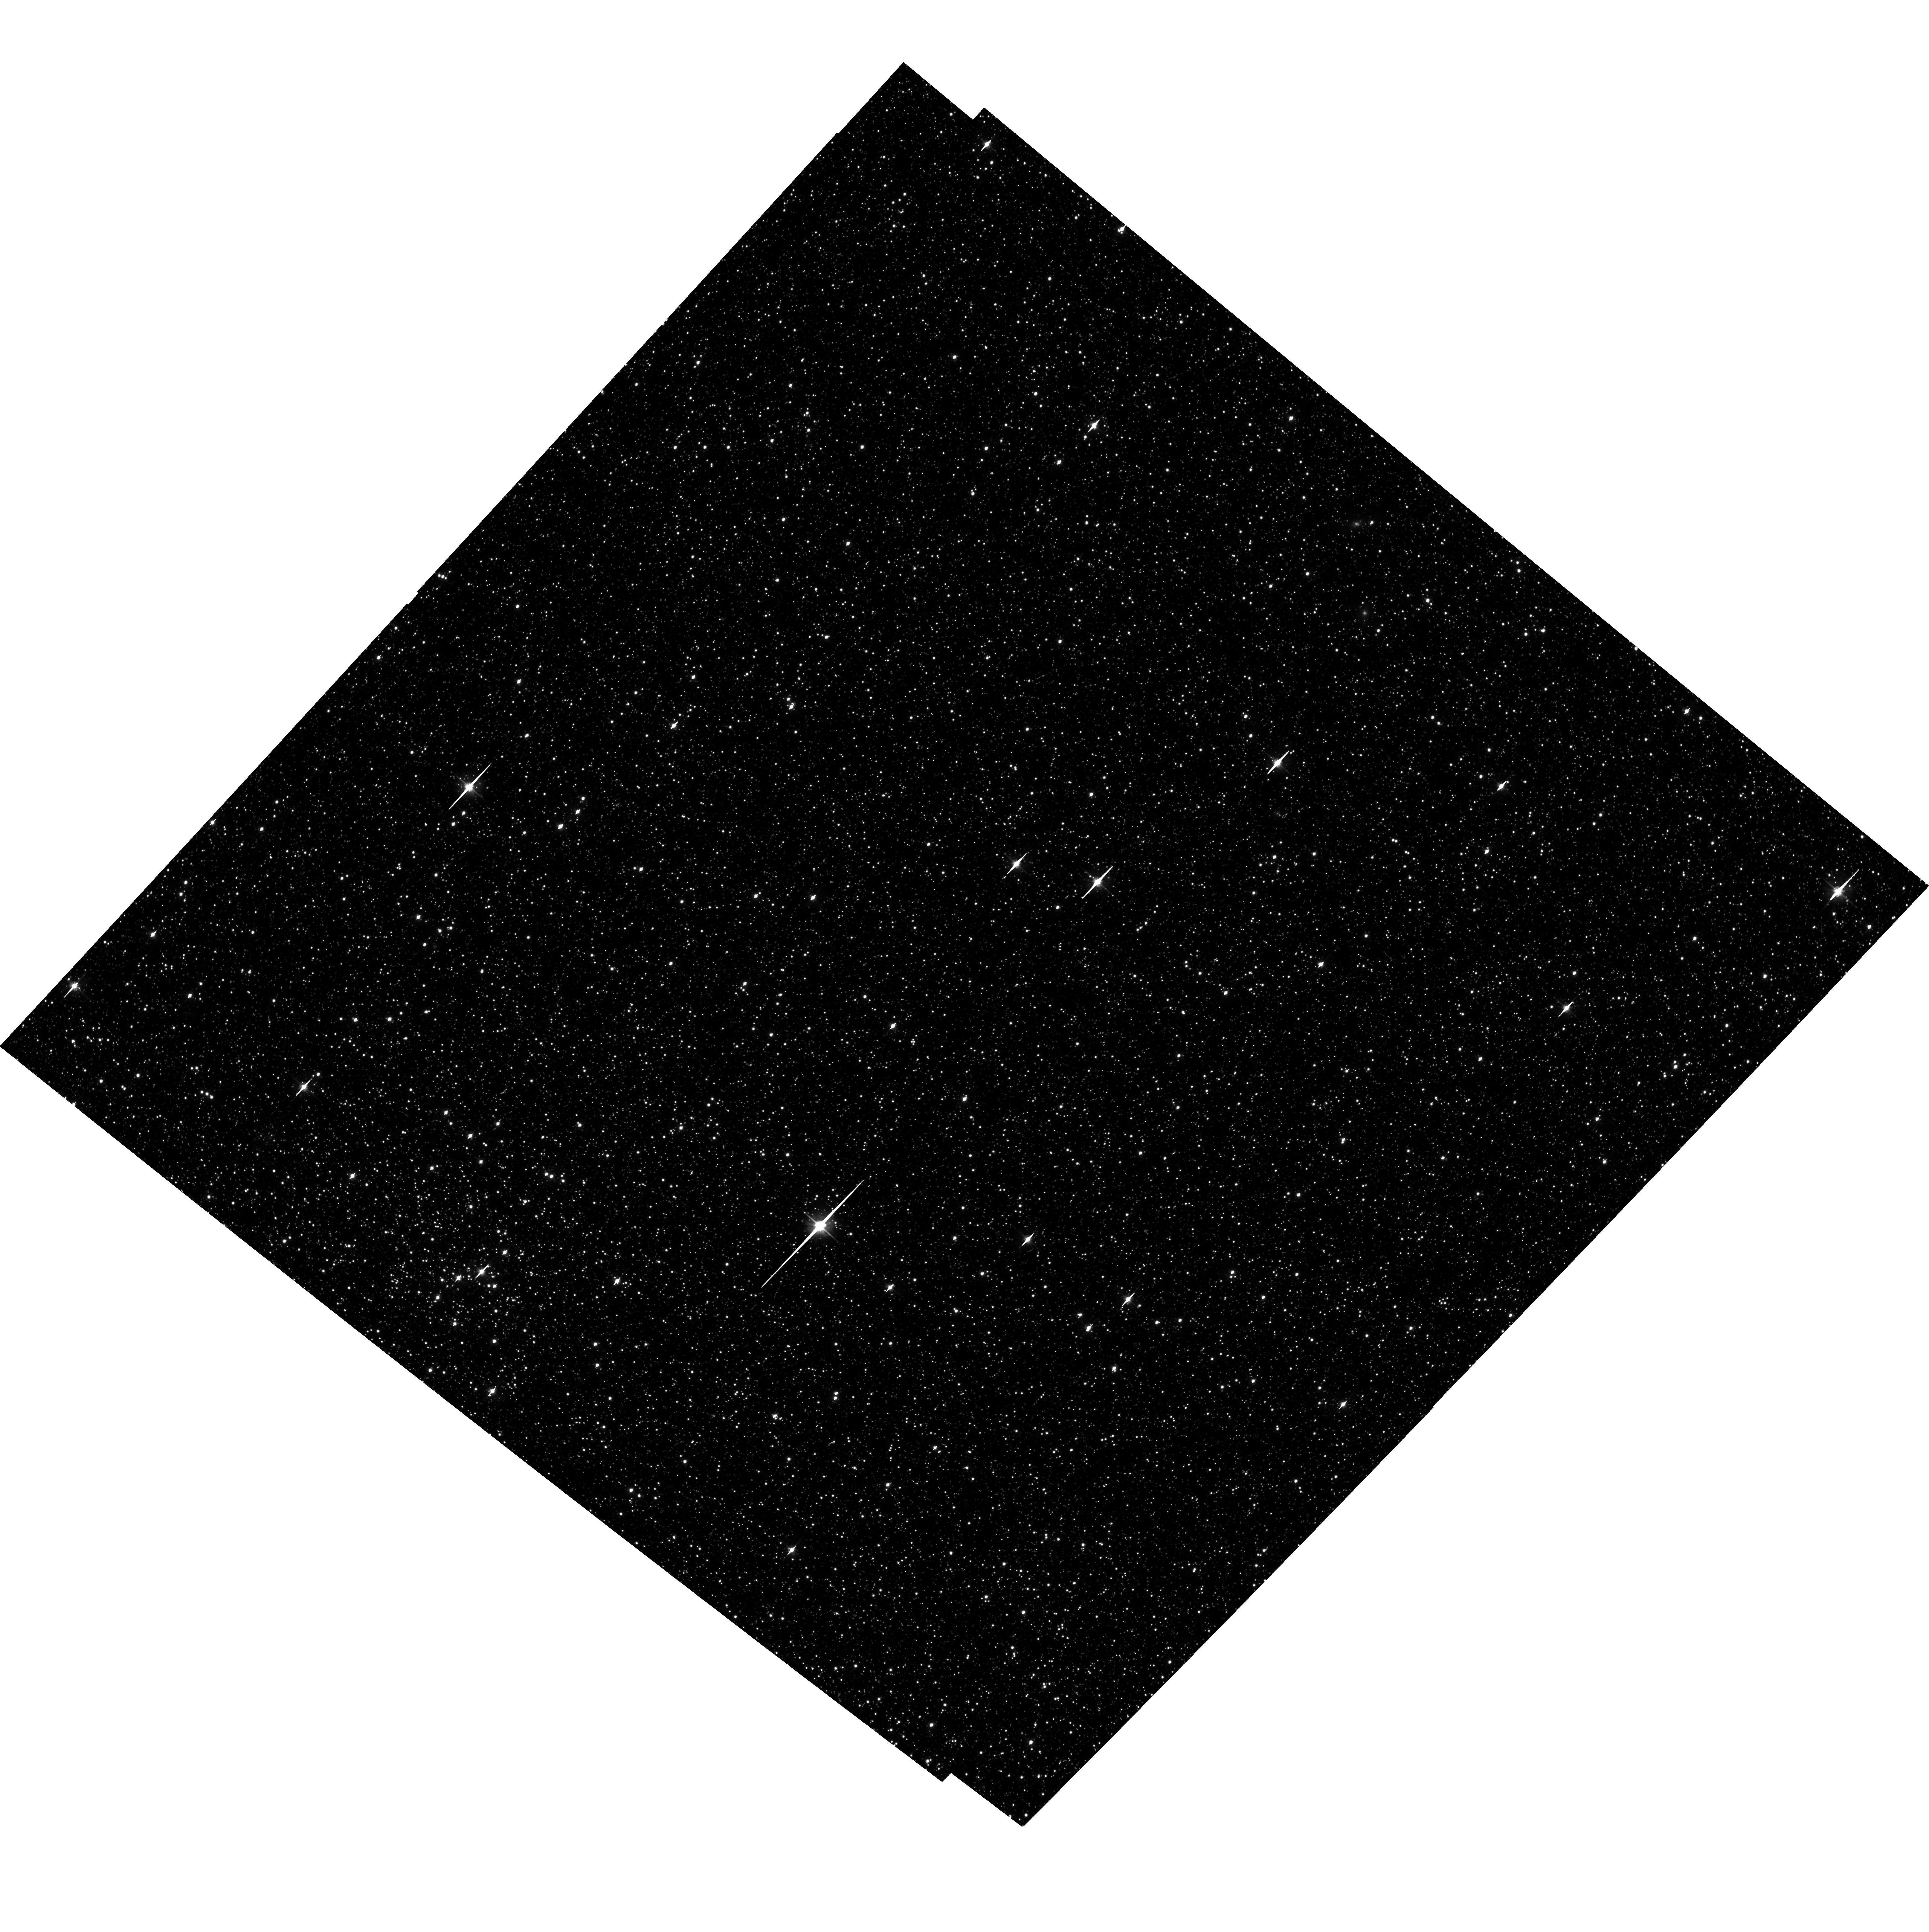
Target: LMC-FIELD-1
Instrument: ACS/WFC
Filter: F606W
Exposure: 35 min
Observation ID: hst_10753_01_acs_wfc_f606w_j9it01

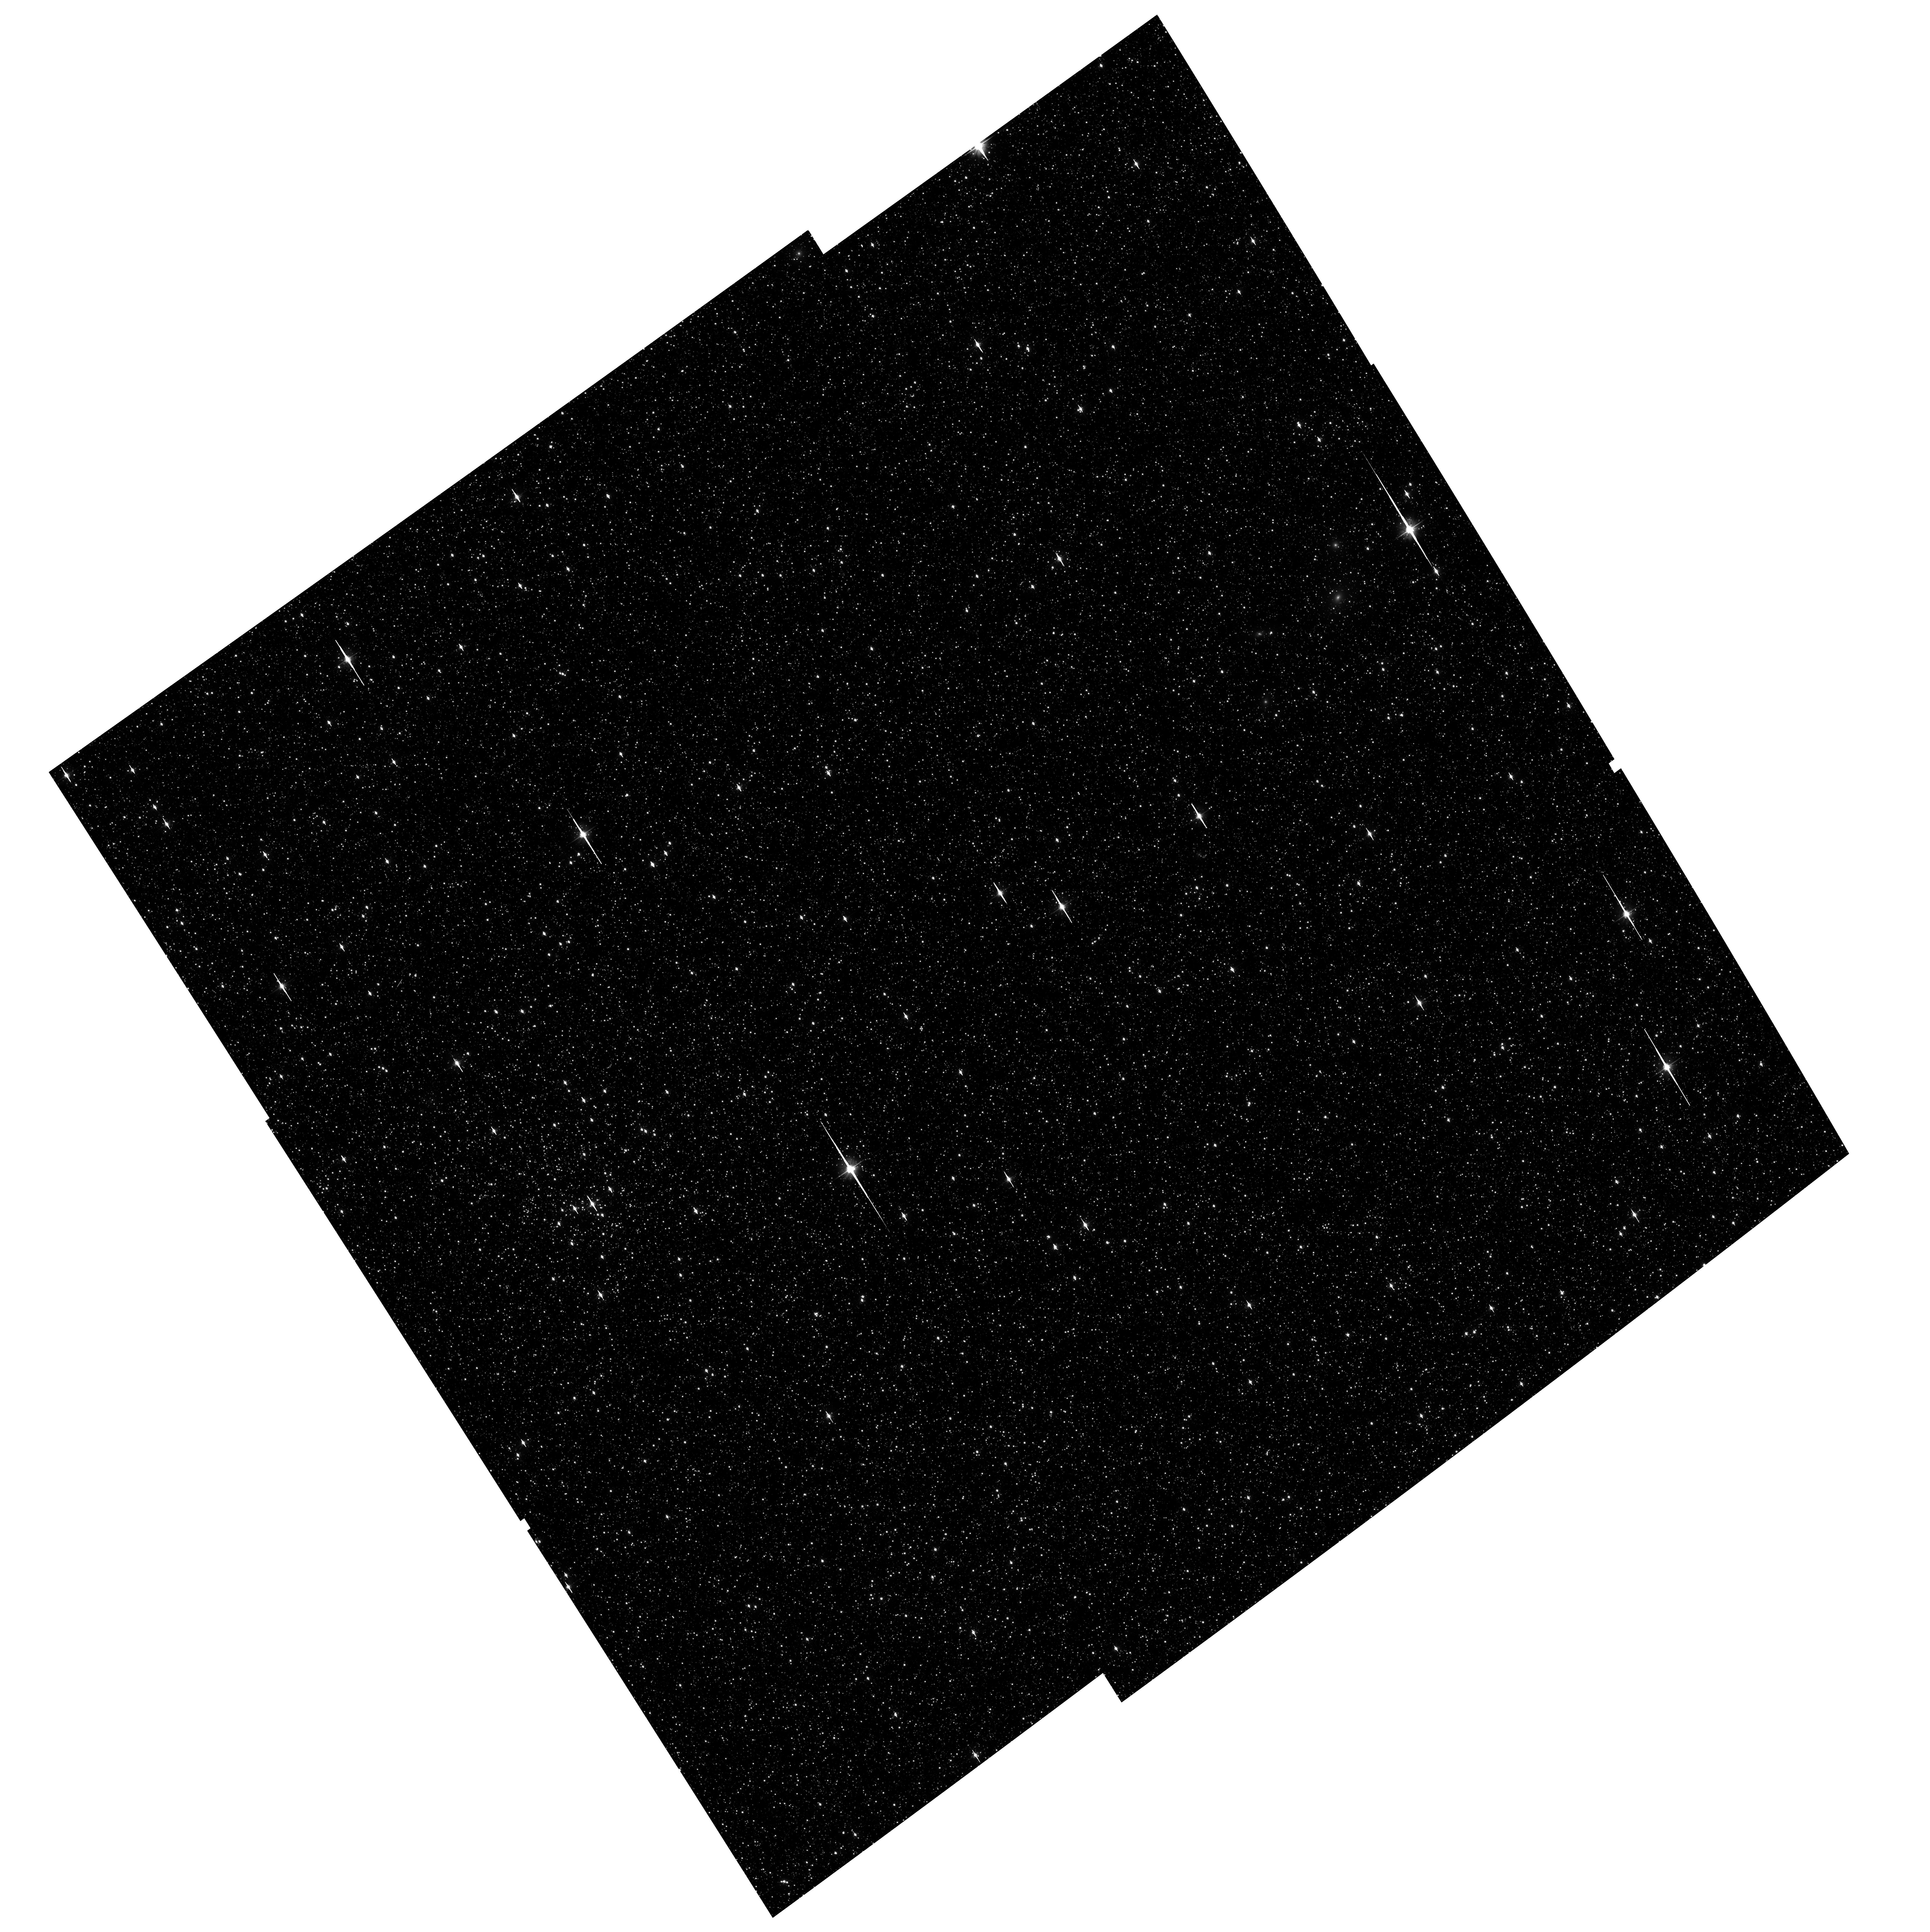
Target: LMC-FIELD-1
Instrument: ACS/WFC
Filter: F606W
Exposure: 36 min
Observation ID: hst_10753_07_acs_wfc_f606w_j9it07

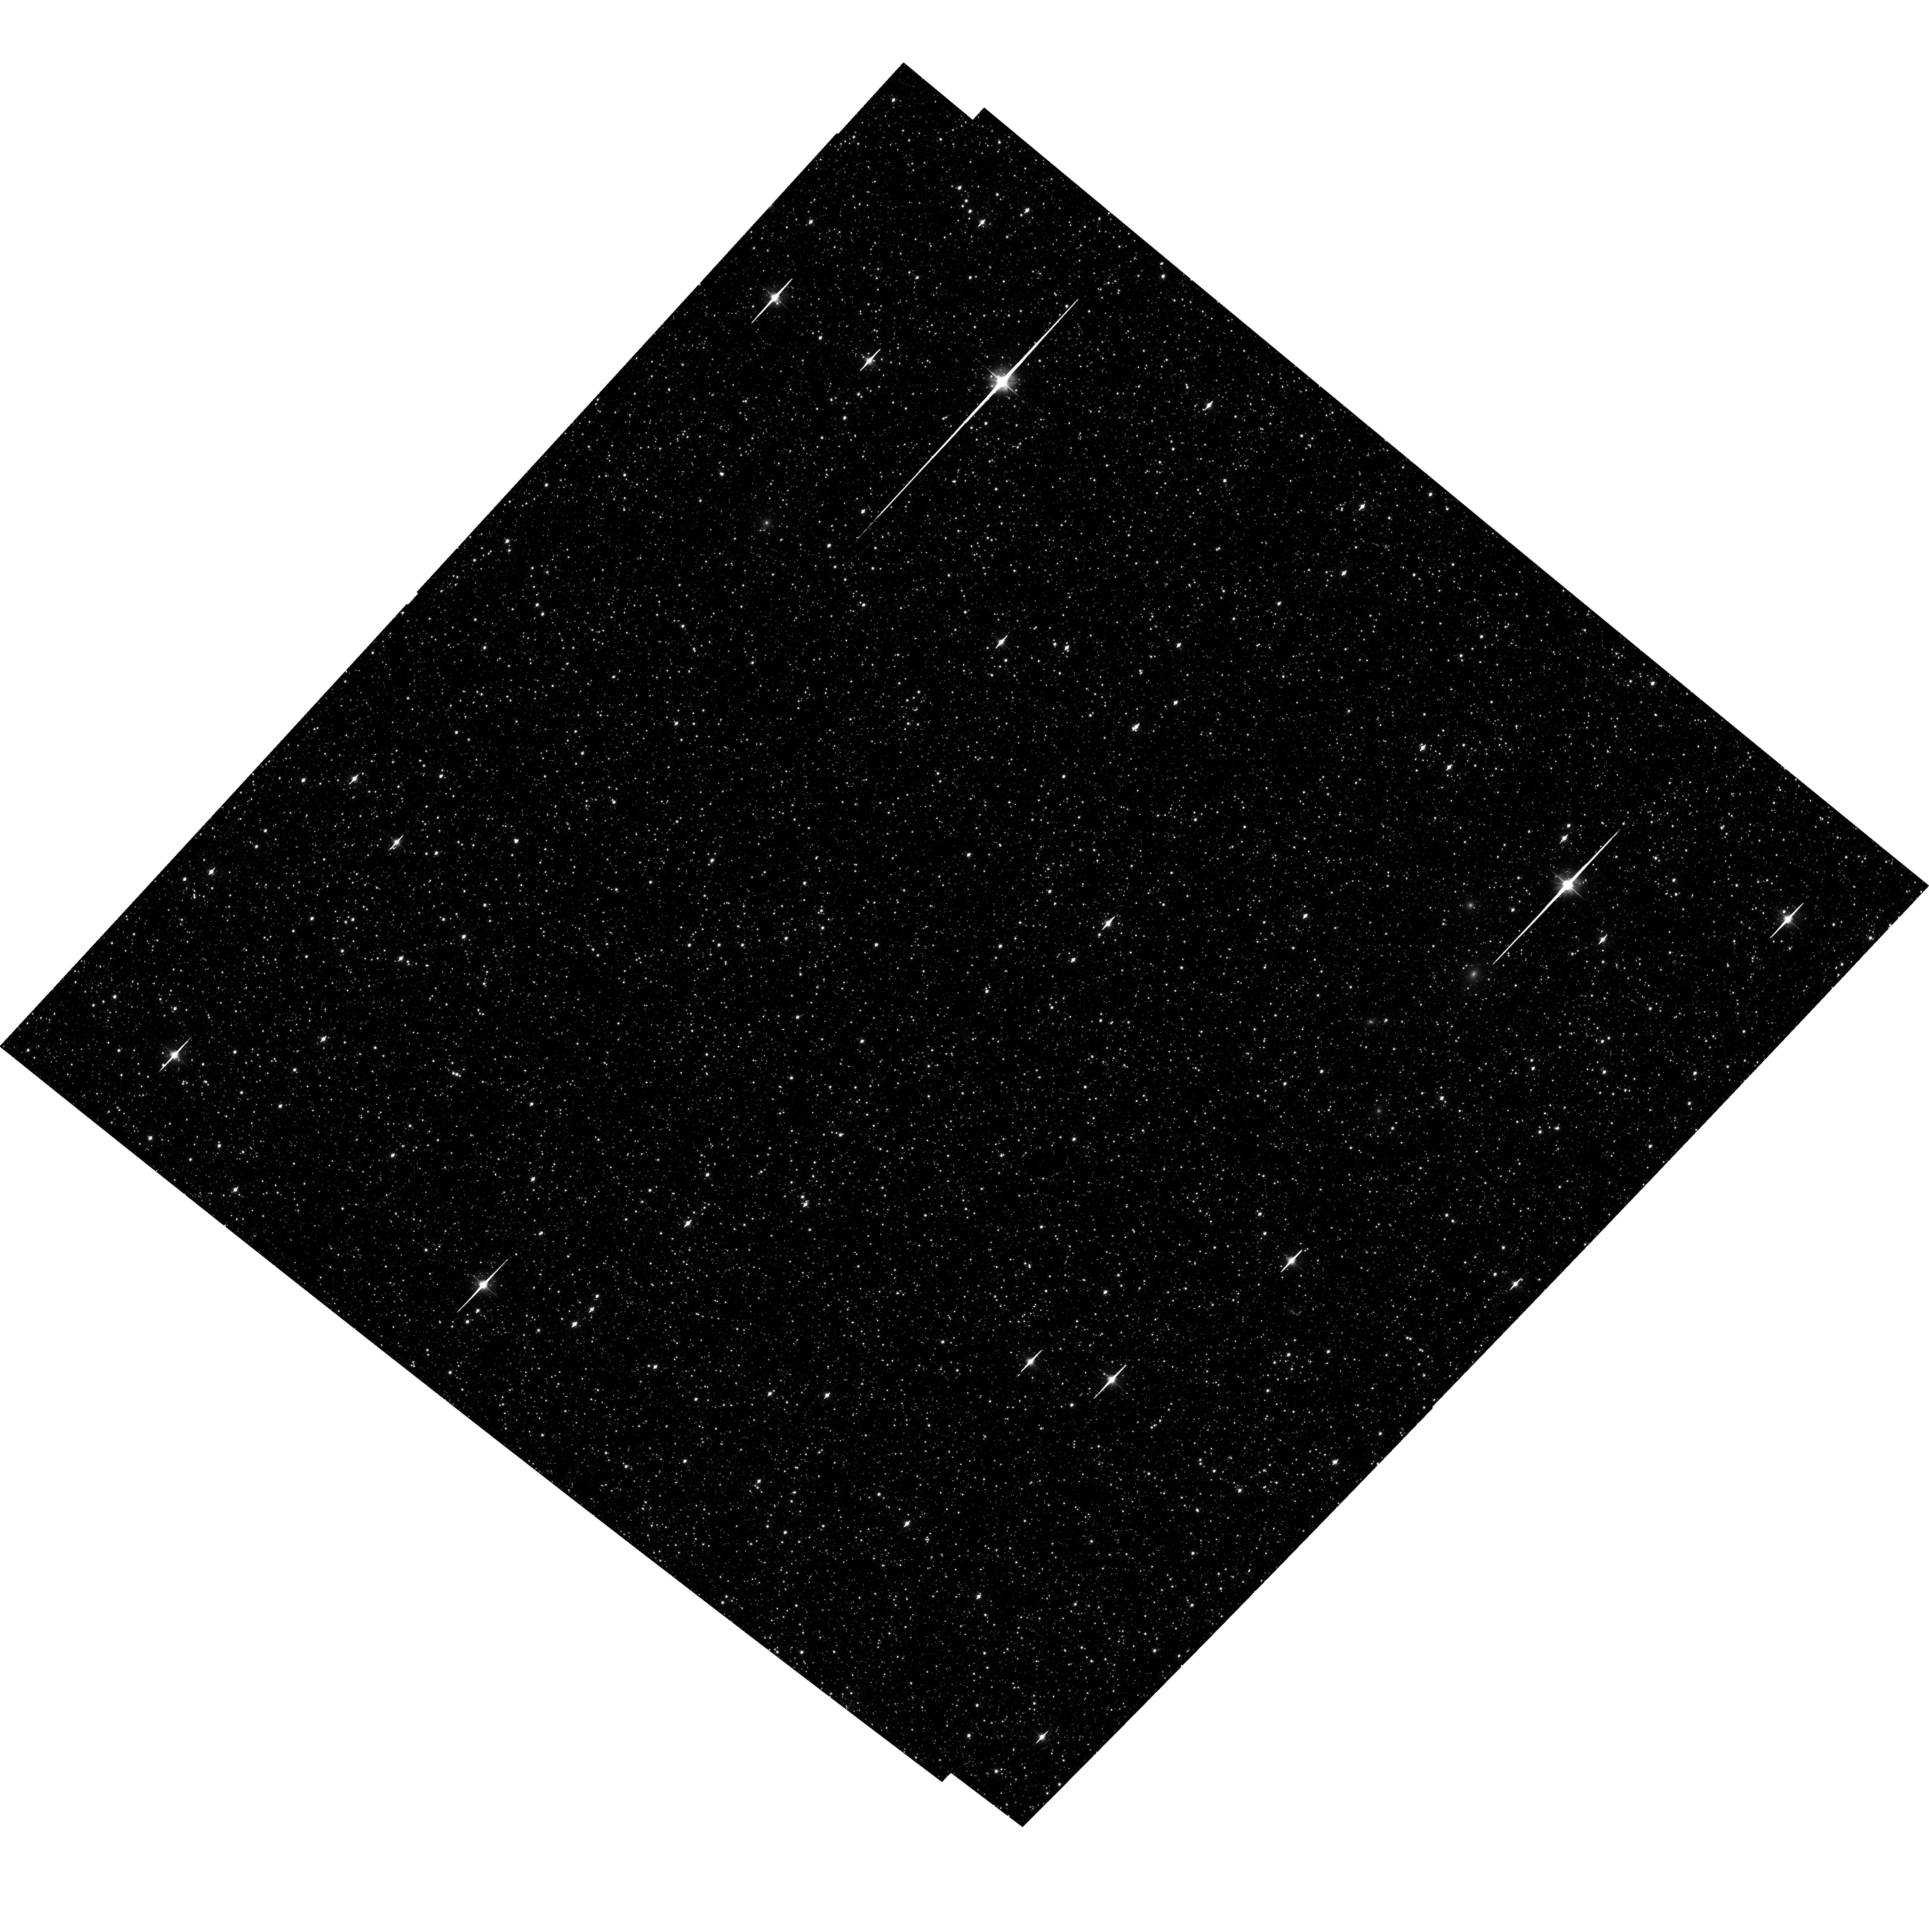
Target: LMC-FIELD-1
Instrument: ACS/WFC
Filter: F606W
Exposure: 35 min
Observation ID: hst_10753_05_acs_wfc_f606w_j9it05

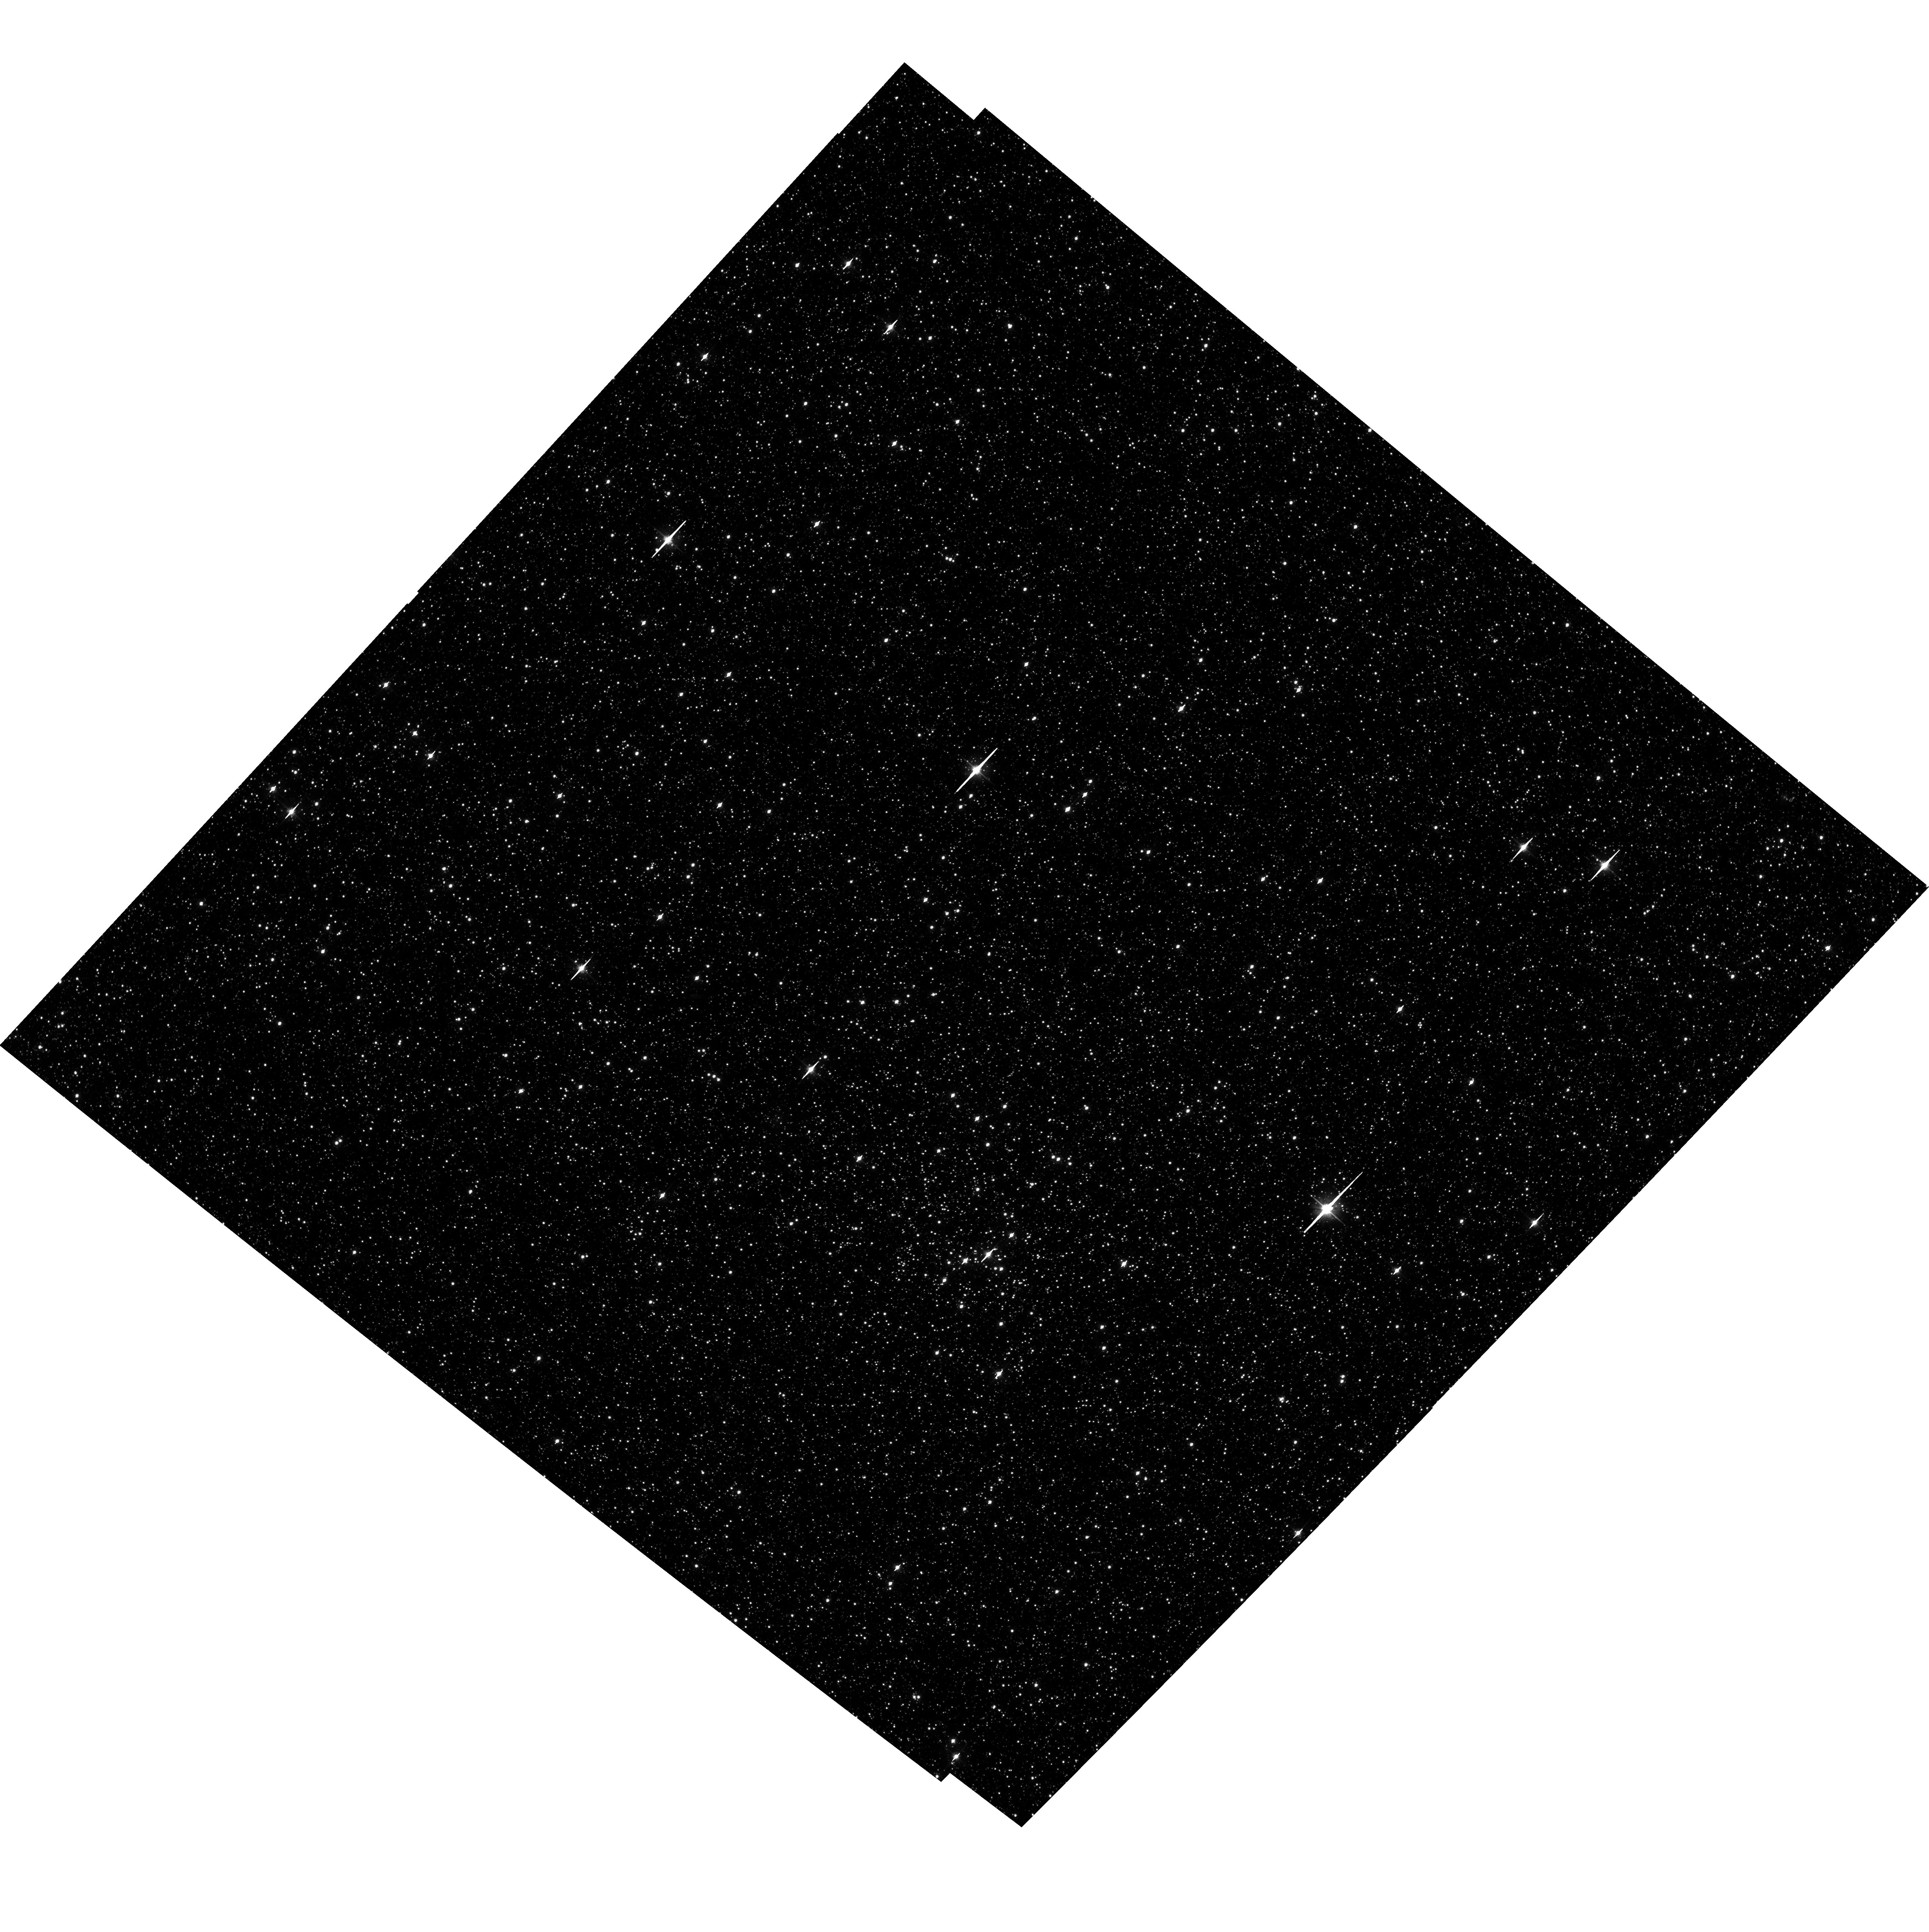
Target: LMC-FIELD-1
Instrument: ACS/WFC
Filter: F606W
Exposure: 35 min
Observation ID: hst_10753_03_acs_wfc_f606w_j9it03

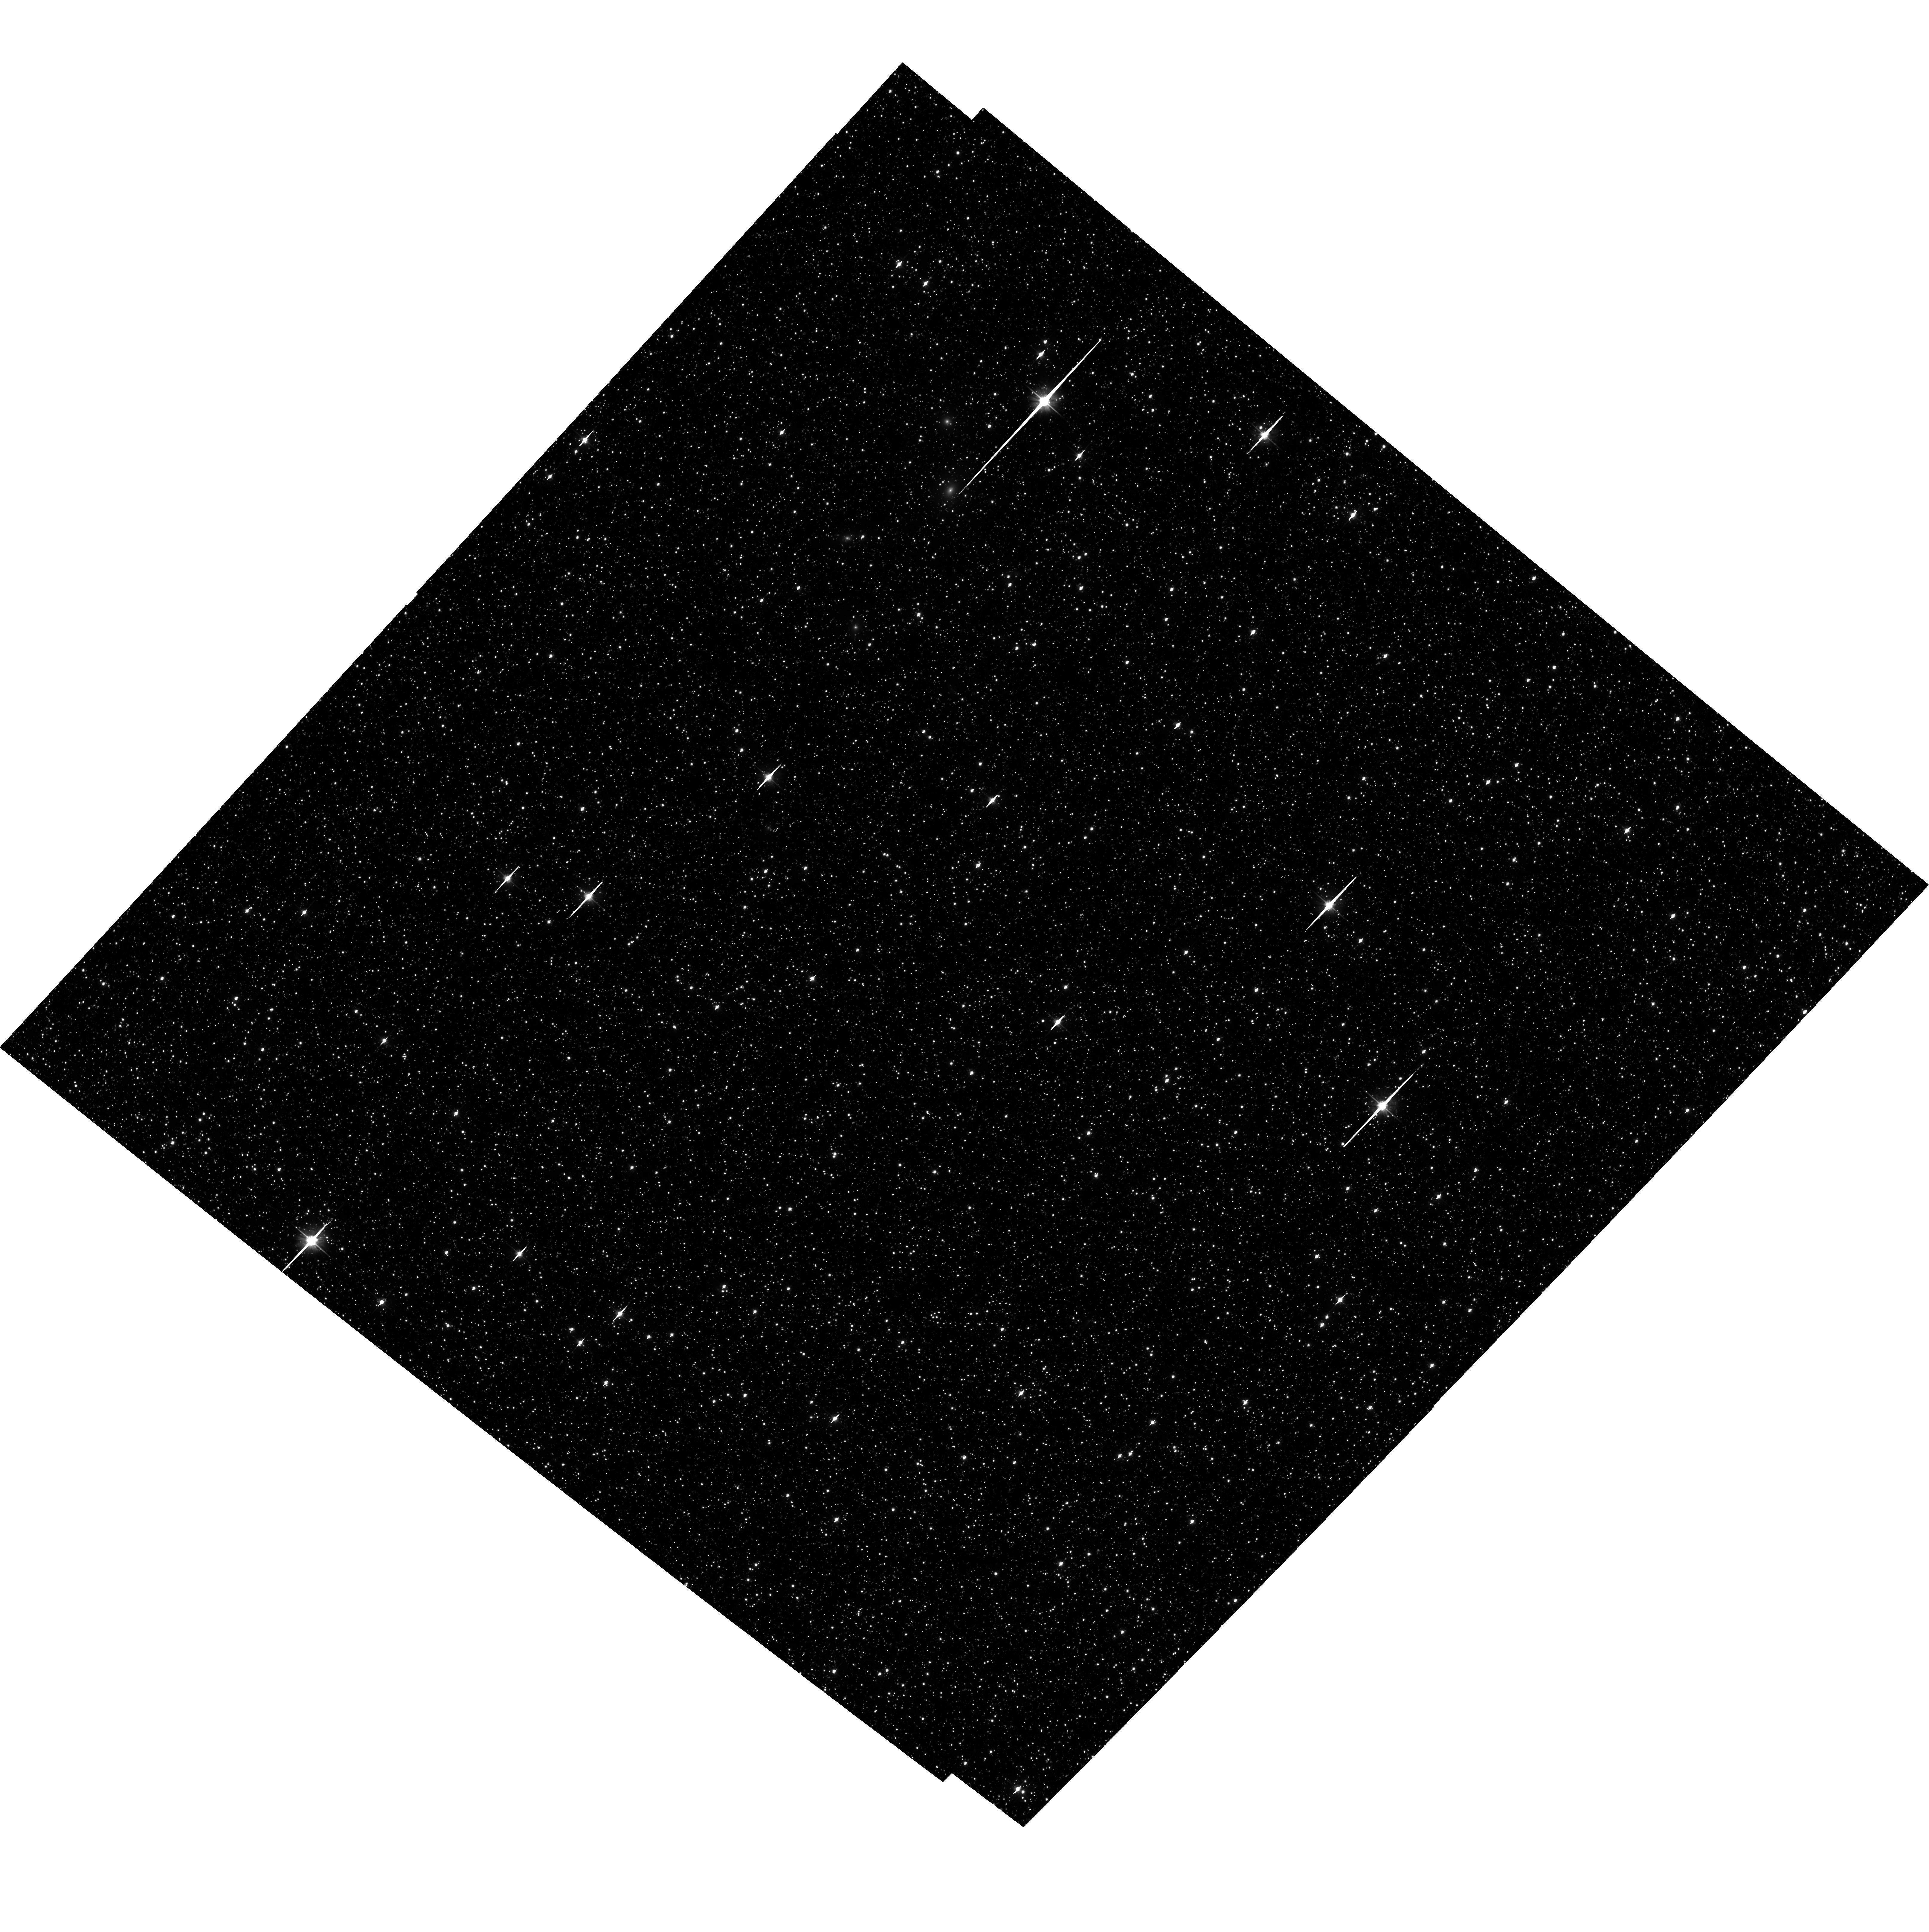
Target: LMC-FIELD-1
Instrument: ACS/WFC
Filter: F606W
Exposure: 35 min
Observation ID: hst_10753_04_acs_wfc_f606w_j9it04

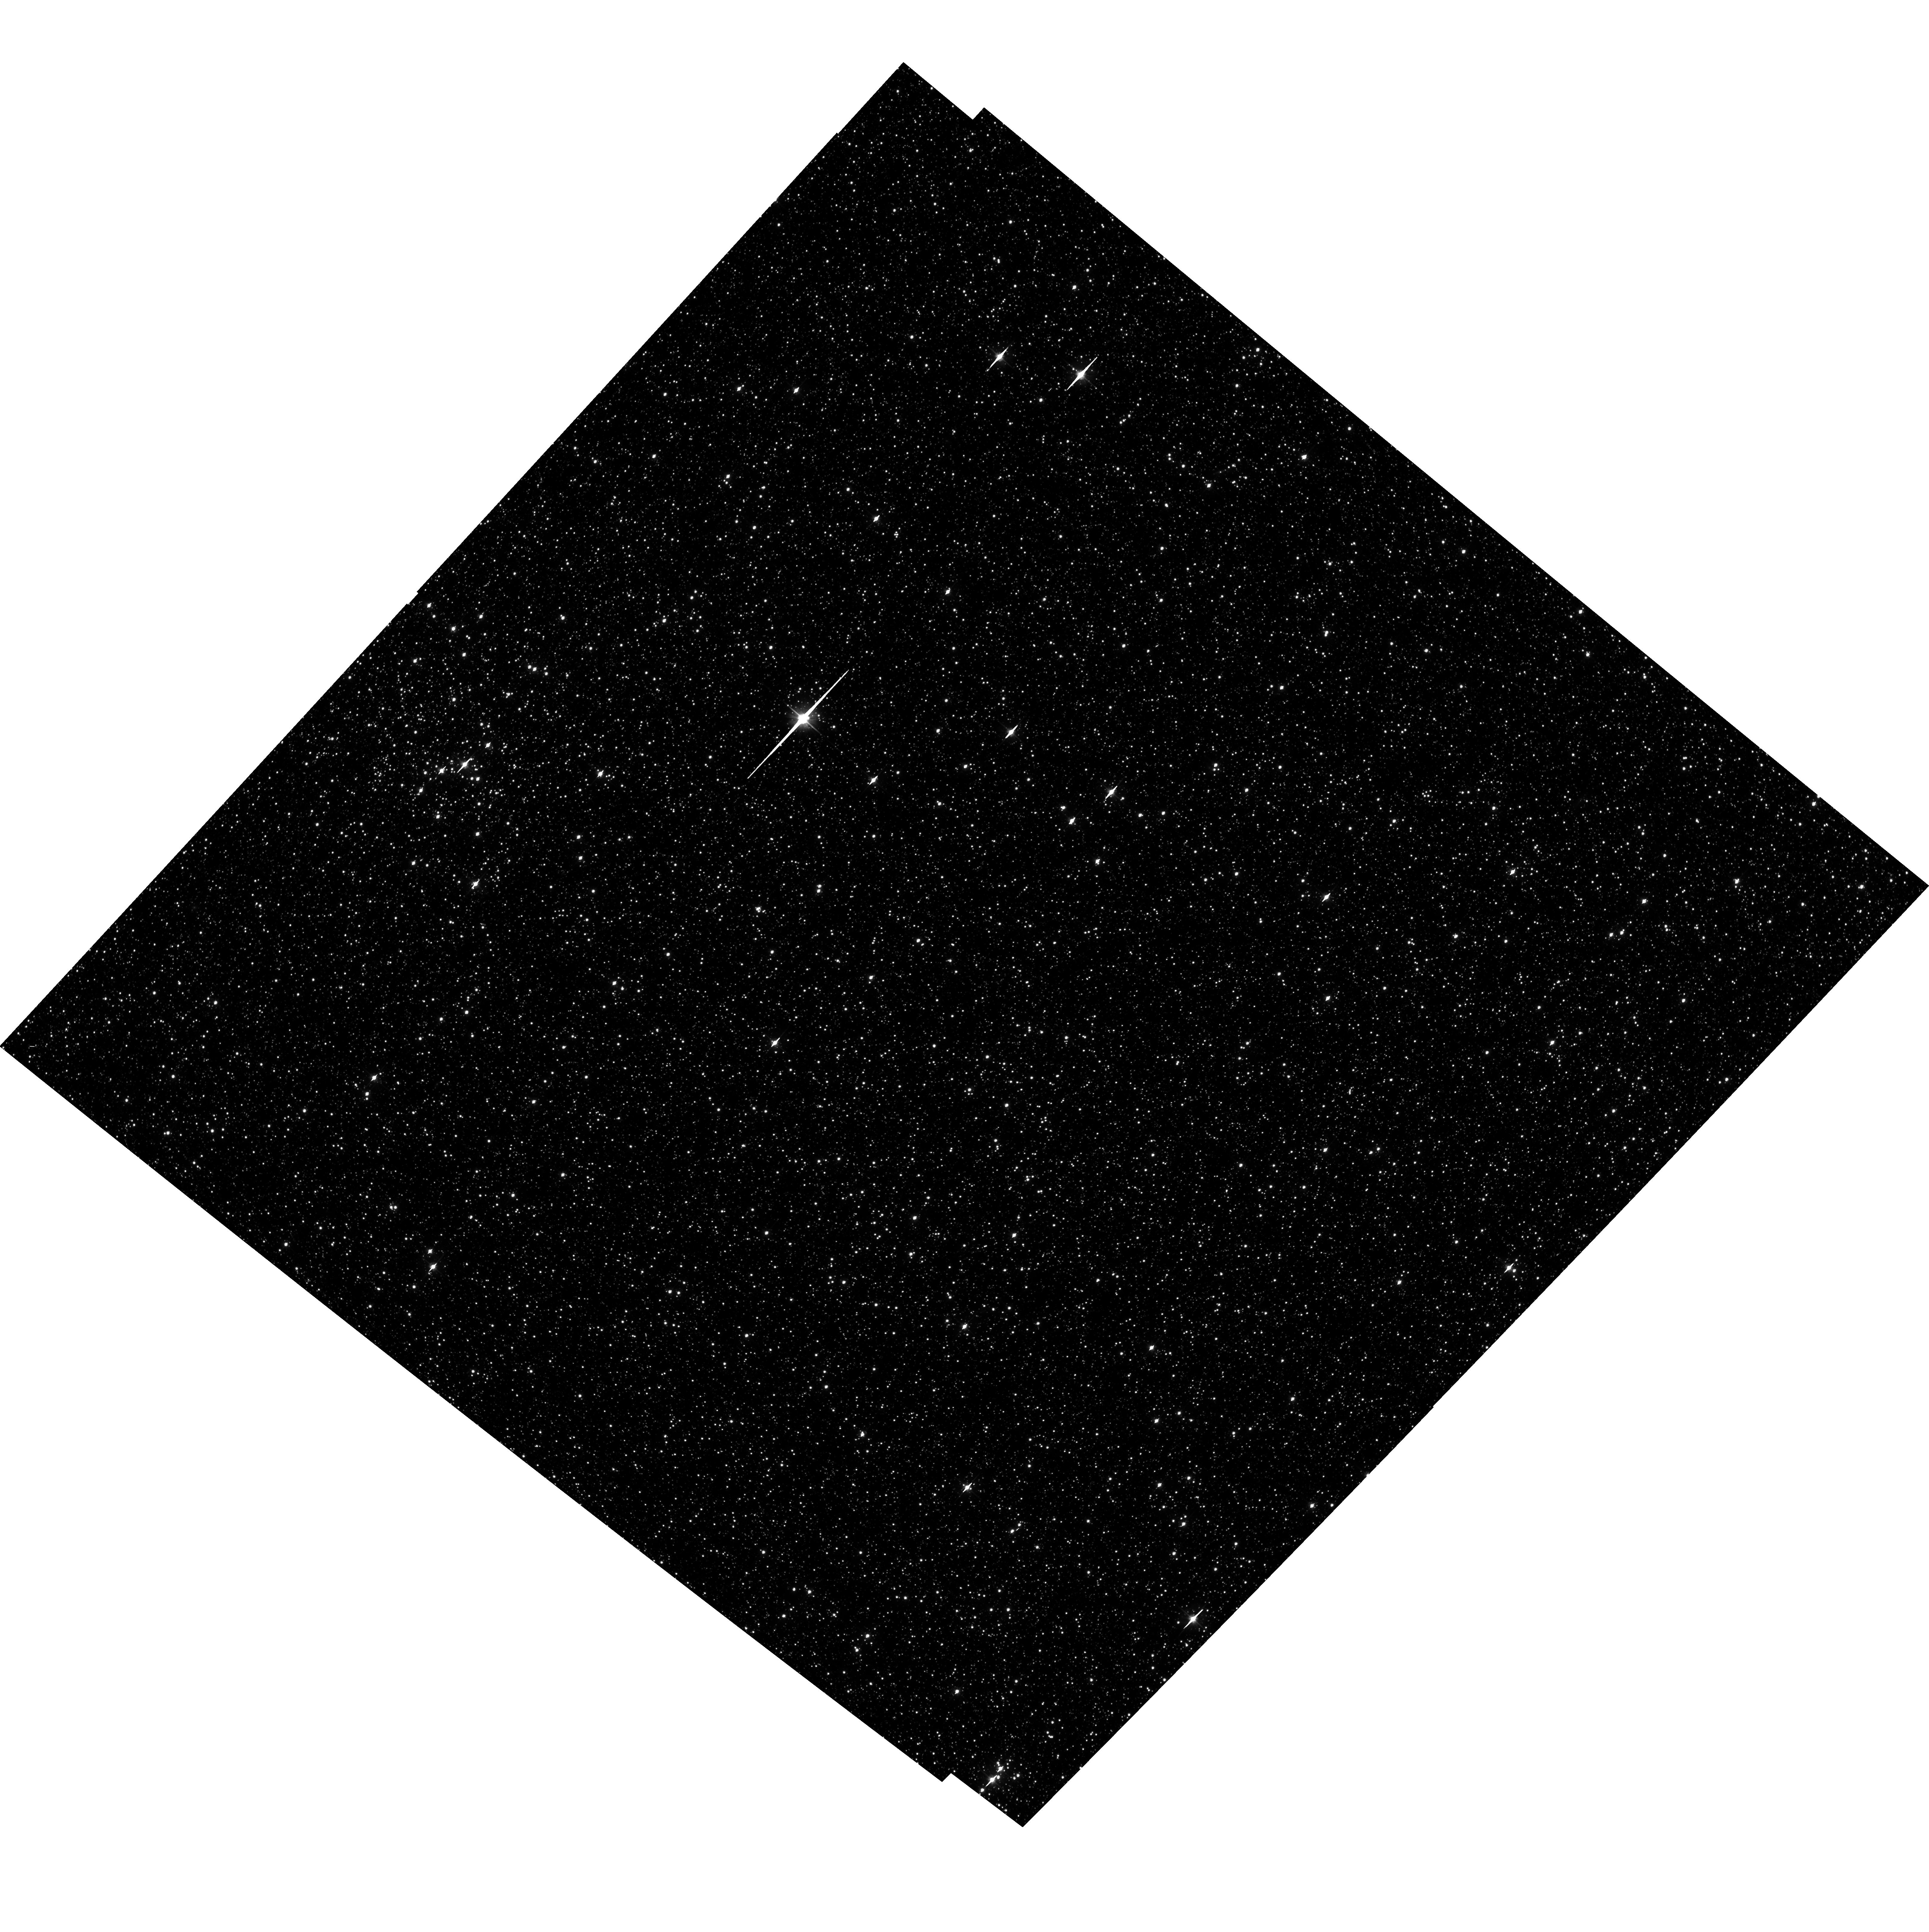
Target: LMC-FIELD-1
Instrument: ACS/WFC
Filter: F606W
Exposure: 35 min
Observation ID: hst_10753_02_acs_wfc_f606w_j9it02

An Astrometric Calibration Field Near the Ecliptic Pole (PI: Diaz-Miller, Rosa)

This program will obtain deep ACS astrometry of a Large Magellanic Cloud star field lying within the planned continuous viewing zone of the James Webb Space Telescope, which extends to a 5 degree radius from the Ecliptic pole. To allow a full astrometric solution to be calculated, controlling for distortions within ACS that may be time variable over periods of months to years, we will observe our target field at two distinct roll angles separated by approximately 90 degrees. To help control for large scale distortions, we will "chop" the observations in at least one roll angle, using offsets of order one third the ACS field of view.